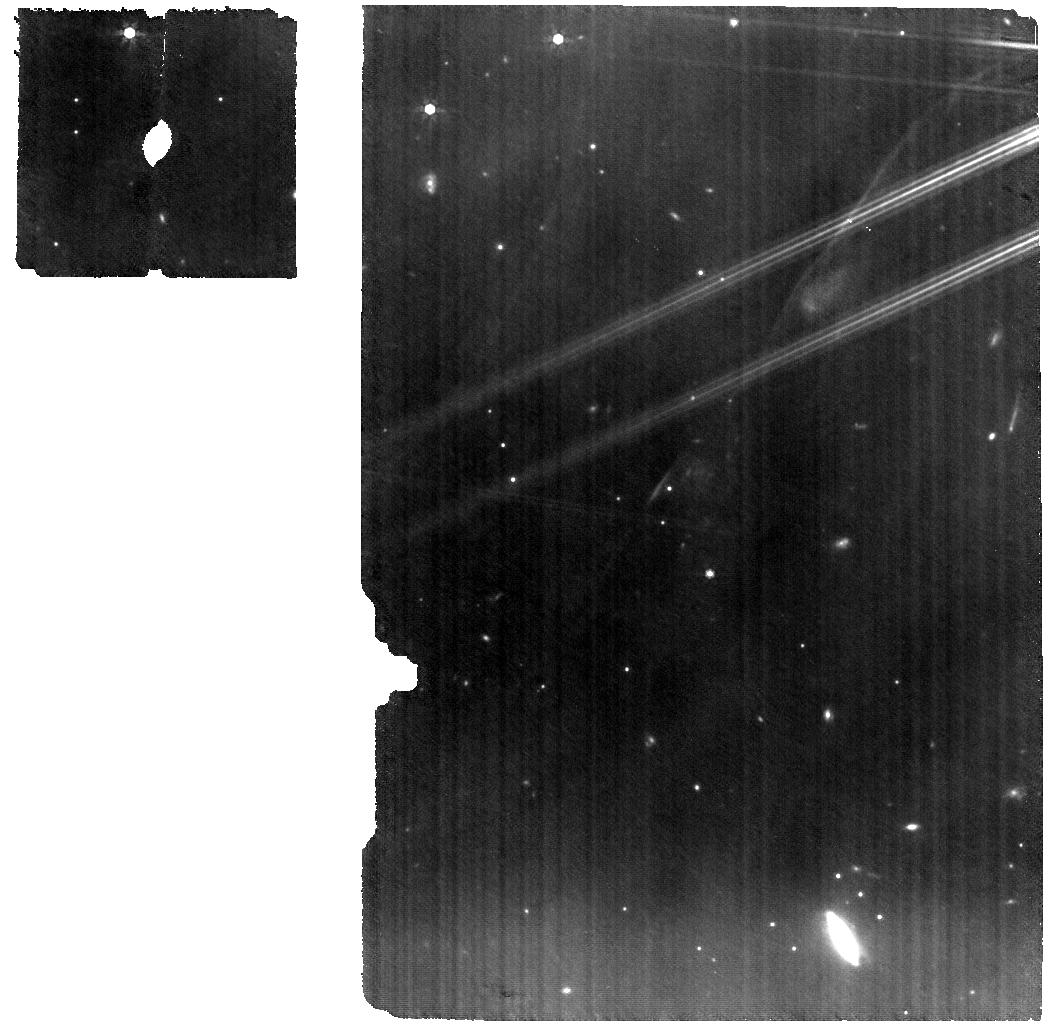
Target: V-GK-TAU
Instrument: MIRI
Filter: F770W
Exposure: 49 min
Observation ID: jw01640-o003_t001_miri_f770w

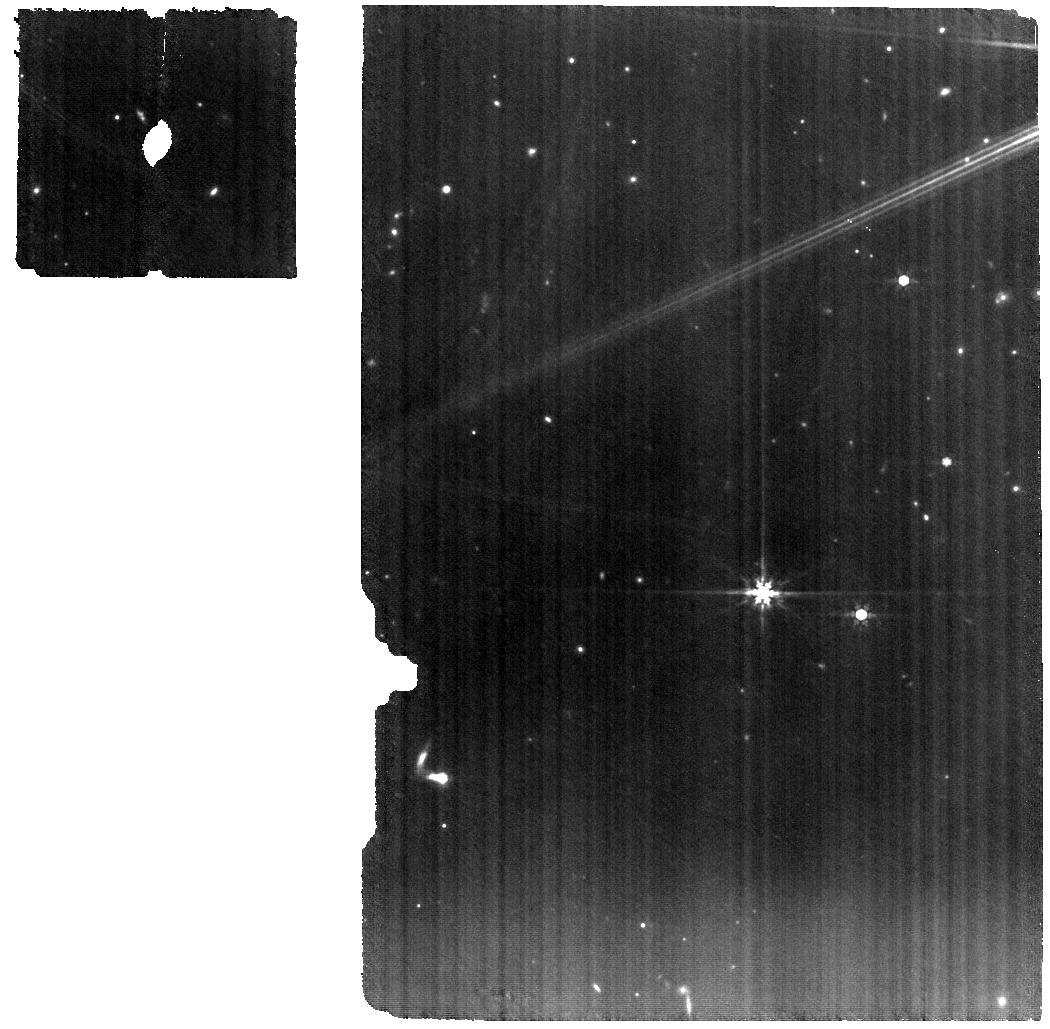
Target: V-IQ-TAU
Instrument: MIRI
Filter: F770W
Exposure: 1.5 h
Observation ID: jw01640-o004_t004_miri_f770w

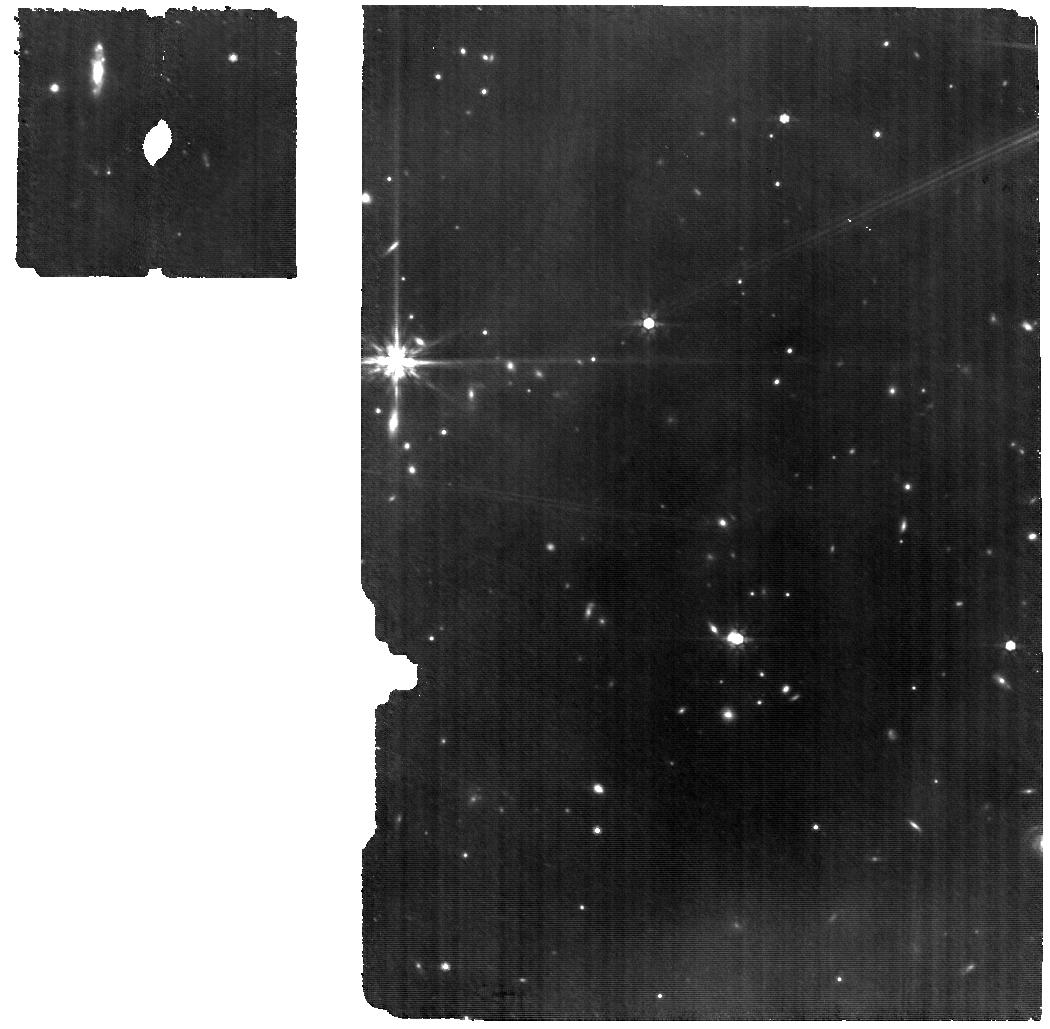
Target: V-GO-TAU
Instrument: MIRI
Filter: F770W
Exposure: 1.9 h
Observation ID: jw01640-o002_t002_miri_f770w

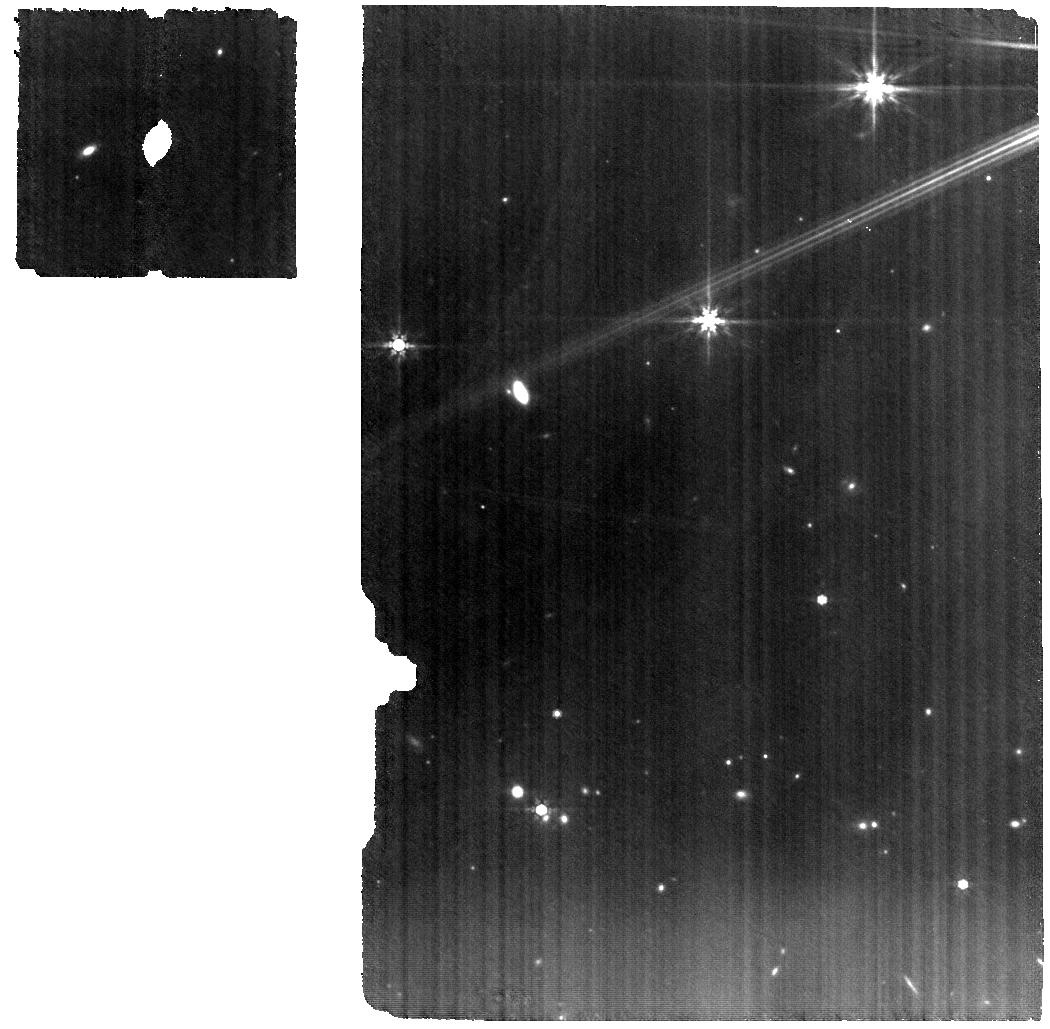
Target: V-CI-TAU
Instrument: MIRI
Filter: F770W
Exposure: 1.5 h
Observation ID: jw01640-o005_t005_miri_f770w

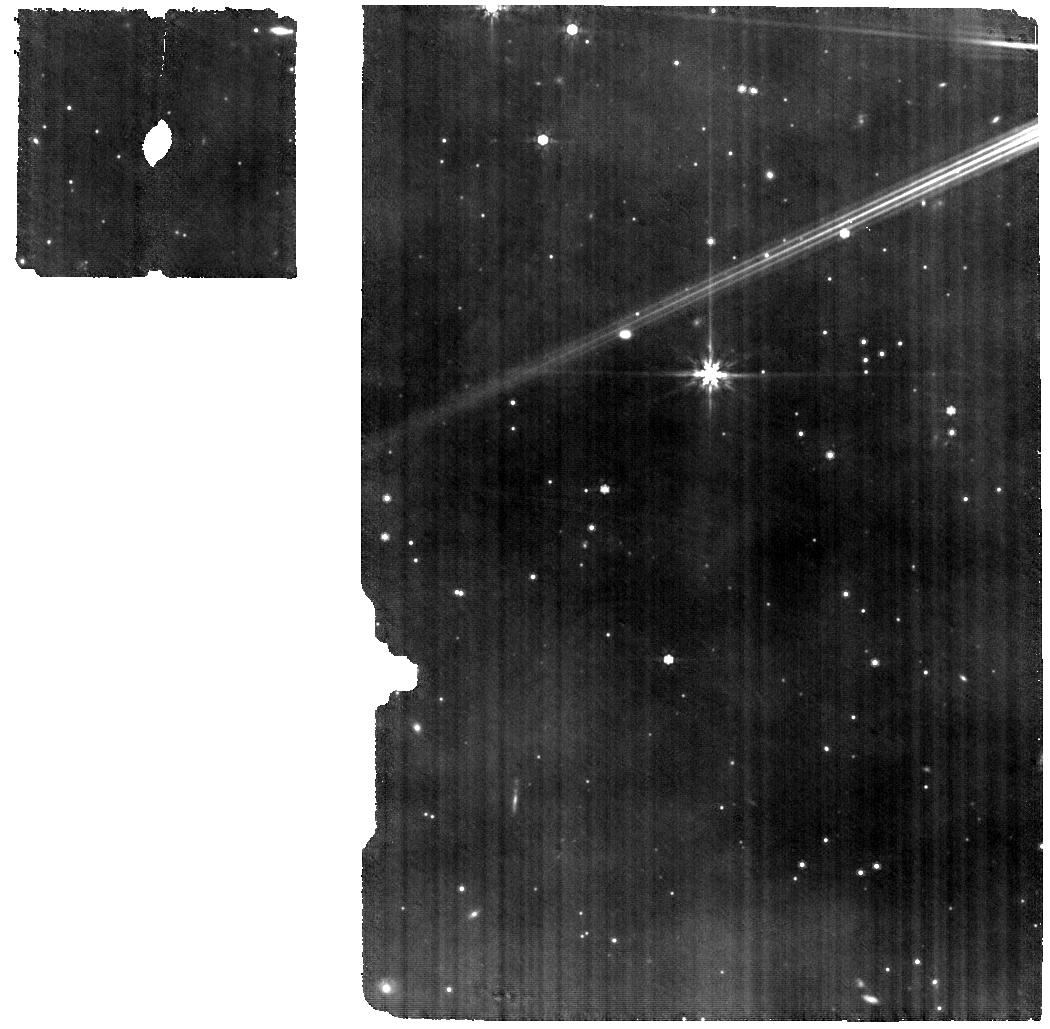
Target: GQ-LUP
Instrument: MIRI
Filter: F770W
Exposure: 1.5 h
Observation ID: jw01640-o009_t008_miri_f770w

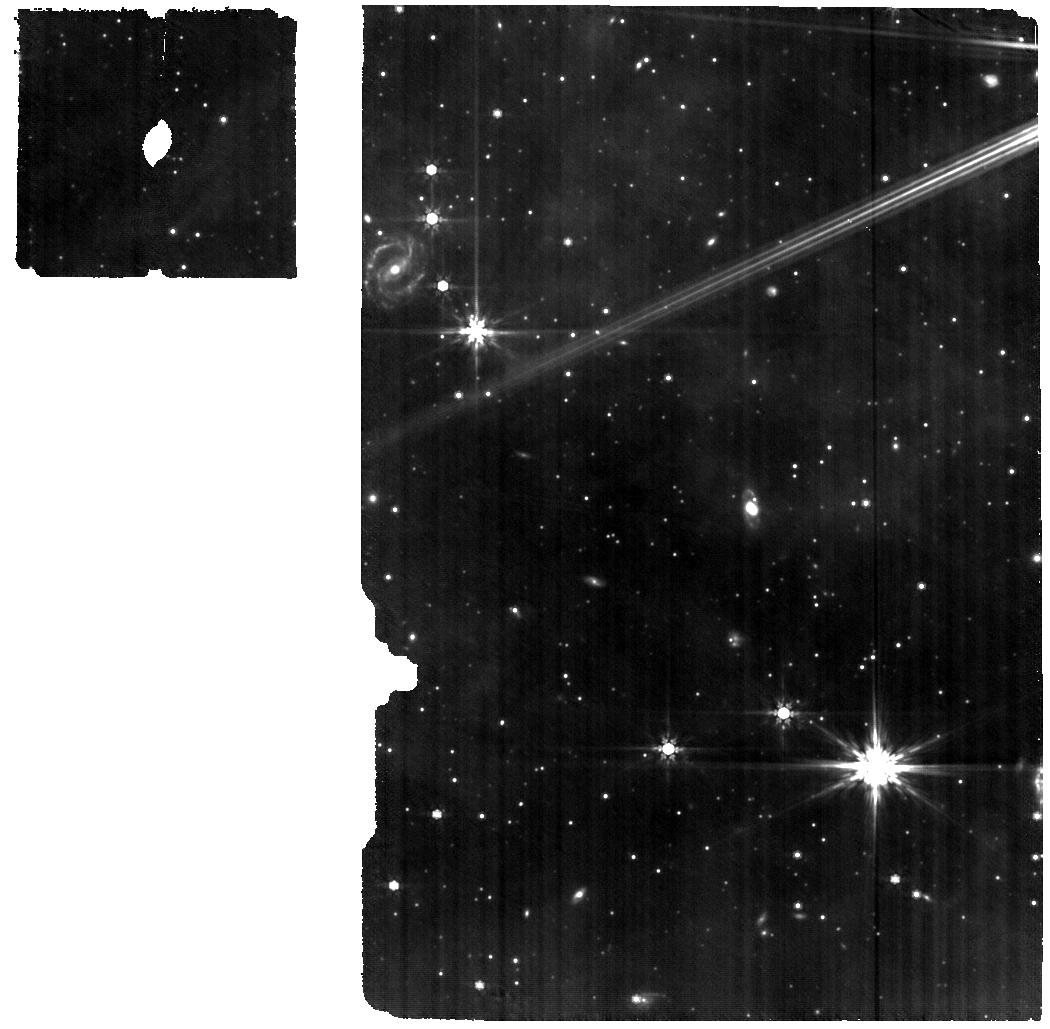
Target: V-RY-LUP
Instrument: MIRI
Filter: F770W
Exposure: 49 min
Observation ID: jw01640-o010_t010_miri_f770w

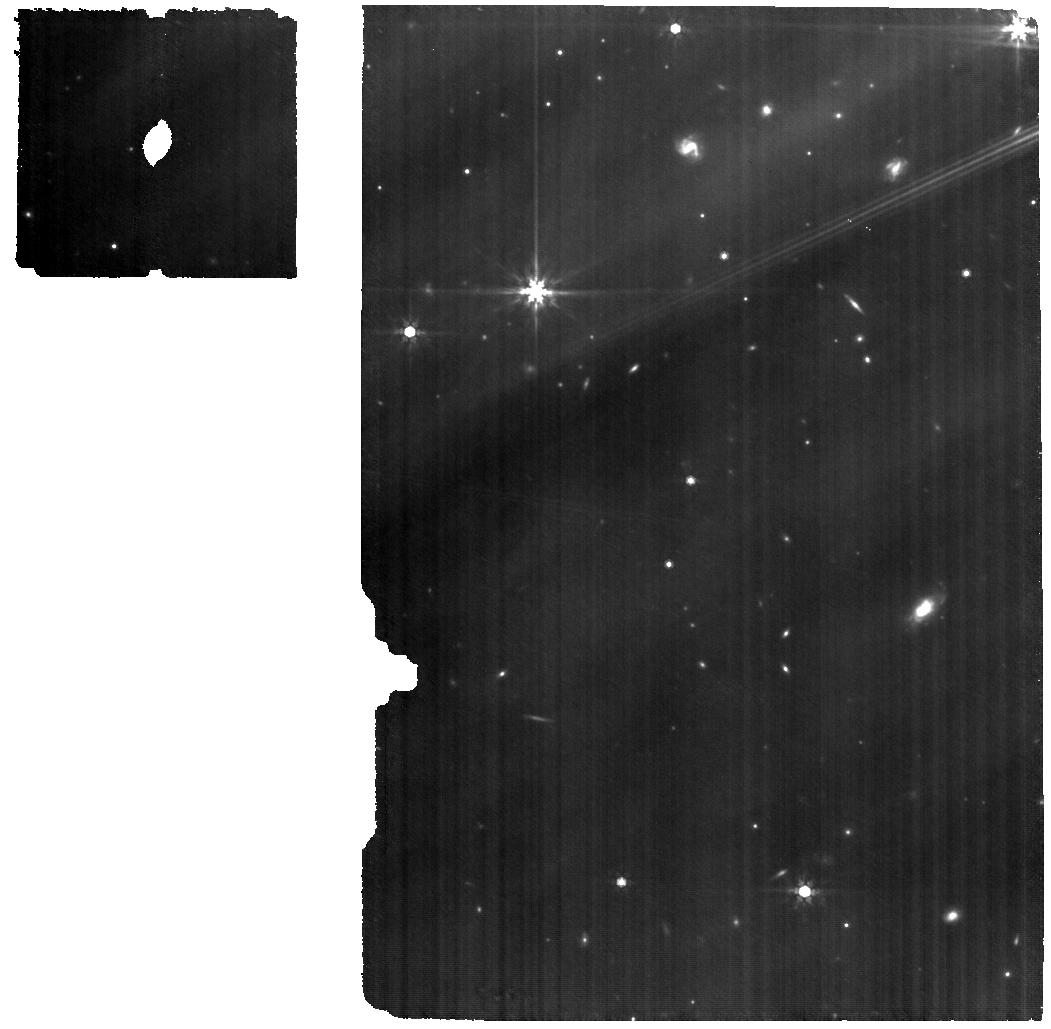
Target: IRAS-04385
Instrument: MIRI
Filter: F770W
Exposure: 49 min
Observation ID: jw01640-o011_t006_miri_f770w

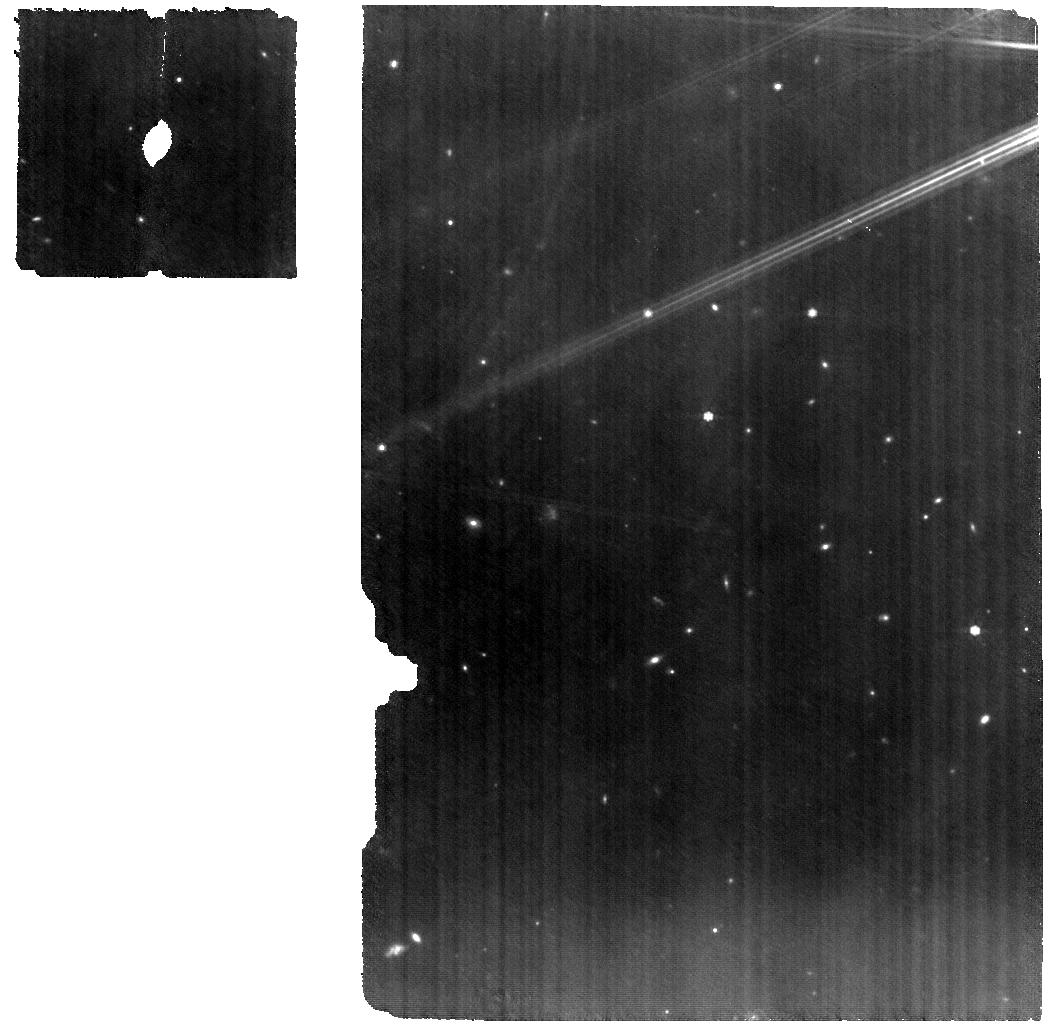
Target: V-HP-TAU
Instrument: MIRI
Filter: F770W
Exposure: 49 min
Observation ID: jw01640-o001_t003_miri_f770w

The infrared water spectrum as a tracer of pebble delivery to rocky planets (PI: Banzatti, Andrea)

The dynamics and accretion of pebbles in protoplanetary disks are currently proposed to be decisive in forming planetary systems and determining their architecture and composition. Pebbles are expected to drift efficiently as soon as they reach mm-cm sizes at orbital radii of ~100 au, therefore feeding the inner disk with planet-building material. Depending on a lower or higher mass-flux of pebbles that makes it into the inner 2-3 au, models propose that systems of terrestrial planets rather than super-Earths would form. ALMA images of disks around 1-3 Myr-old stars have revealed that a range of pebble drift efficiencies exists, with some disks retaining pebbles at 50-200 au in systems of rings. While ALMA observations easily reveal pebbles retained in the outer disk, they cannot inform on the pebble mass flux into the inner rocky-planet-forming disk region. In this program, we will use the infrared water spectrum as a tracer of the inward mass-flux of pebbles that drift into the inner ~3 au in disks, by measuring water columns and their relation to the radial distribution of disk pebbles. While a connection between inner disk water and outer dust disk radius has been found using blended Spitzer spectra, the increased resolution of JWST-MIRI will for the first time separate optically thin from thick emission lines, providing a dramatic improvement in water column density measurements. We will provide estimates of pebble mass-fluxes delivered to inner disks in a luminosity-controlled sample of representative dust disk evolution types, and forward model those into inner disk planetary systems for comparison to ~1-10 Earth-mass exoplanets.